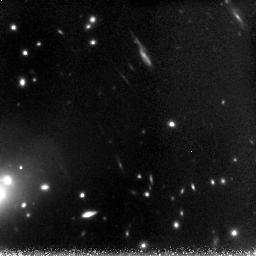
Target: AC114NICMOS. Instrument: NICMOS/NIC3. Filter: F160W. Exposure: 3.1 h. Observation ID: n8yi02010

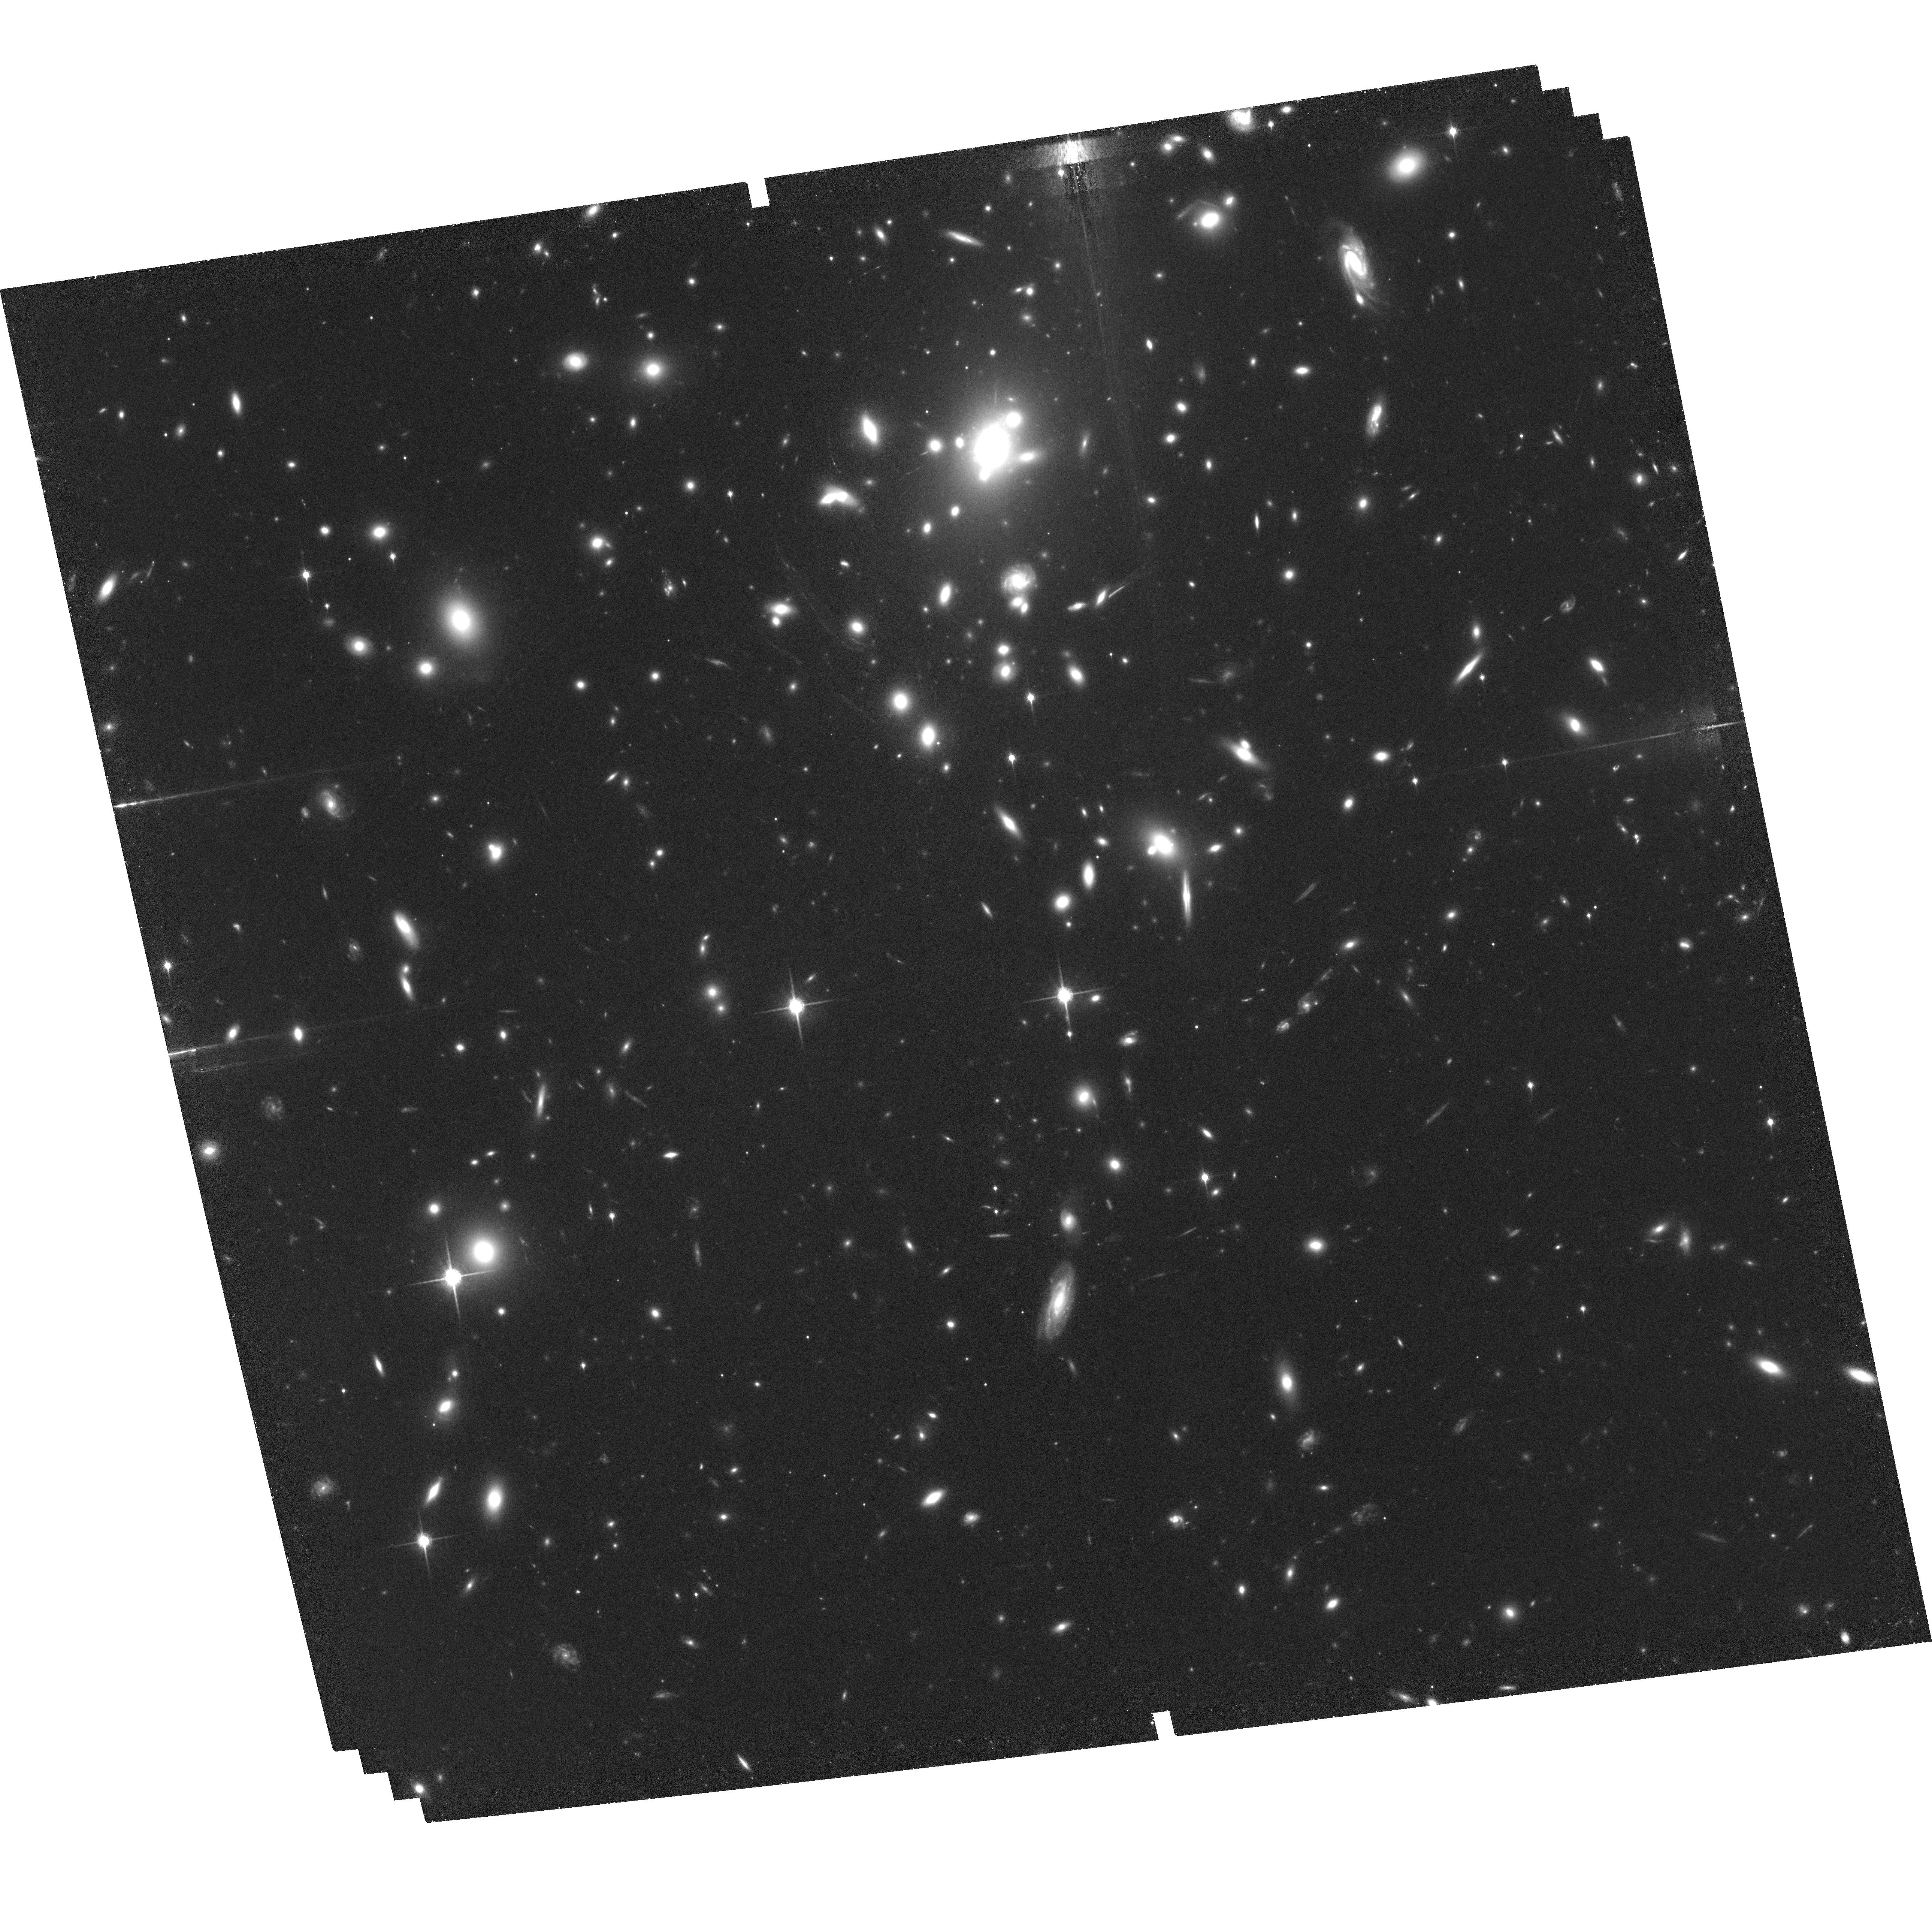
Target: A1835. Instrument: ACS/WFC. Filter: F850LP. Exposure: 2.5 h. Observation ID: hst_10154_03_acs_wfc_f850lp_j8yi03

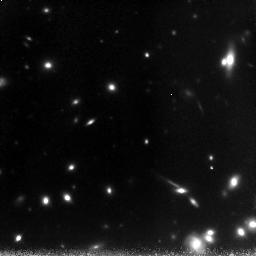
Target: A1835NICMOS. Instrument: NICMOS/NIC3. Filter: F160W. Exposure: 3.1 h. Observation ID: n8yi04010

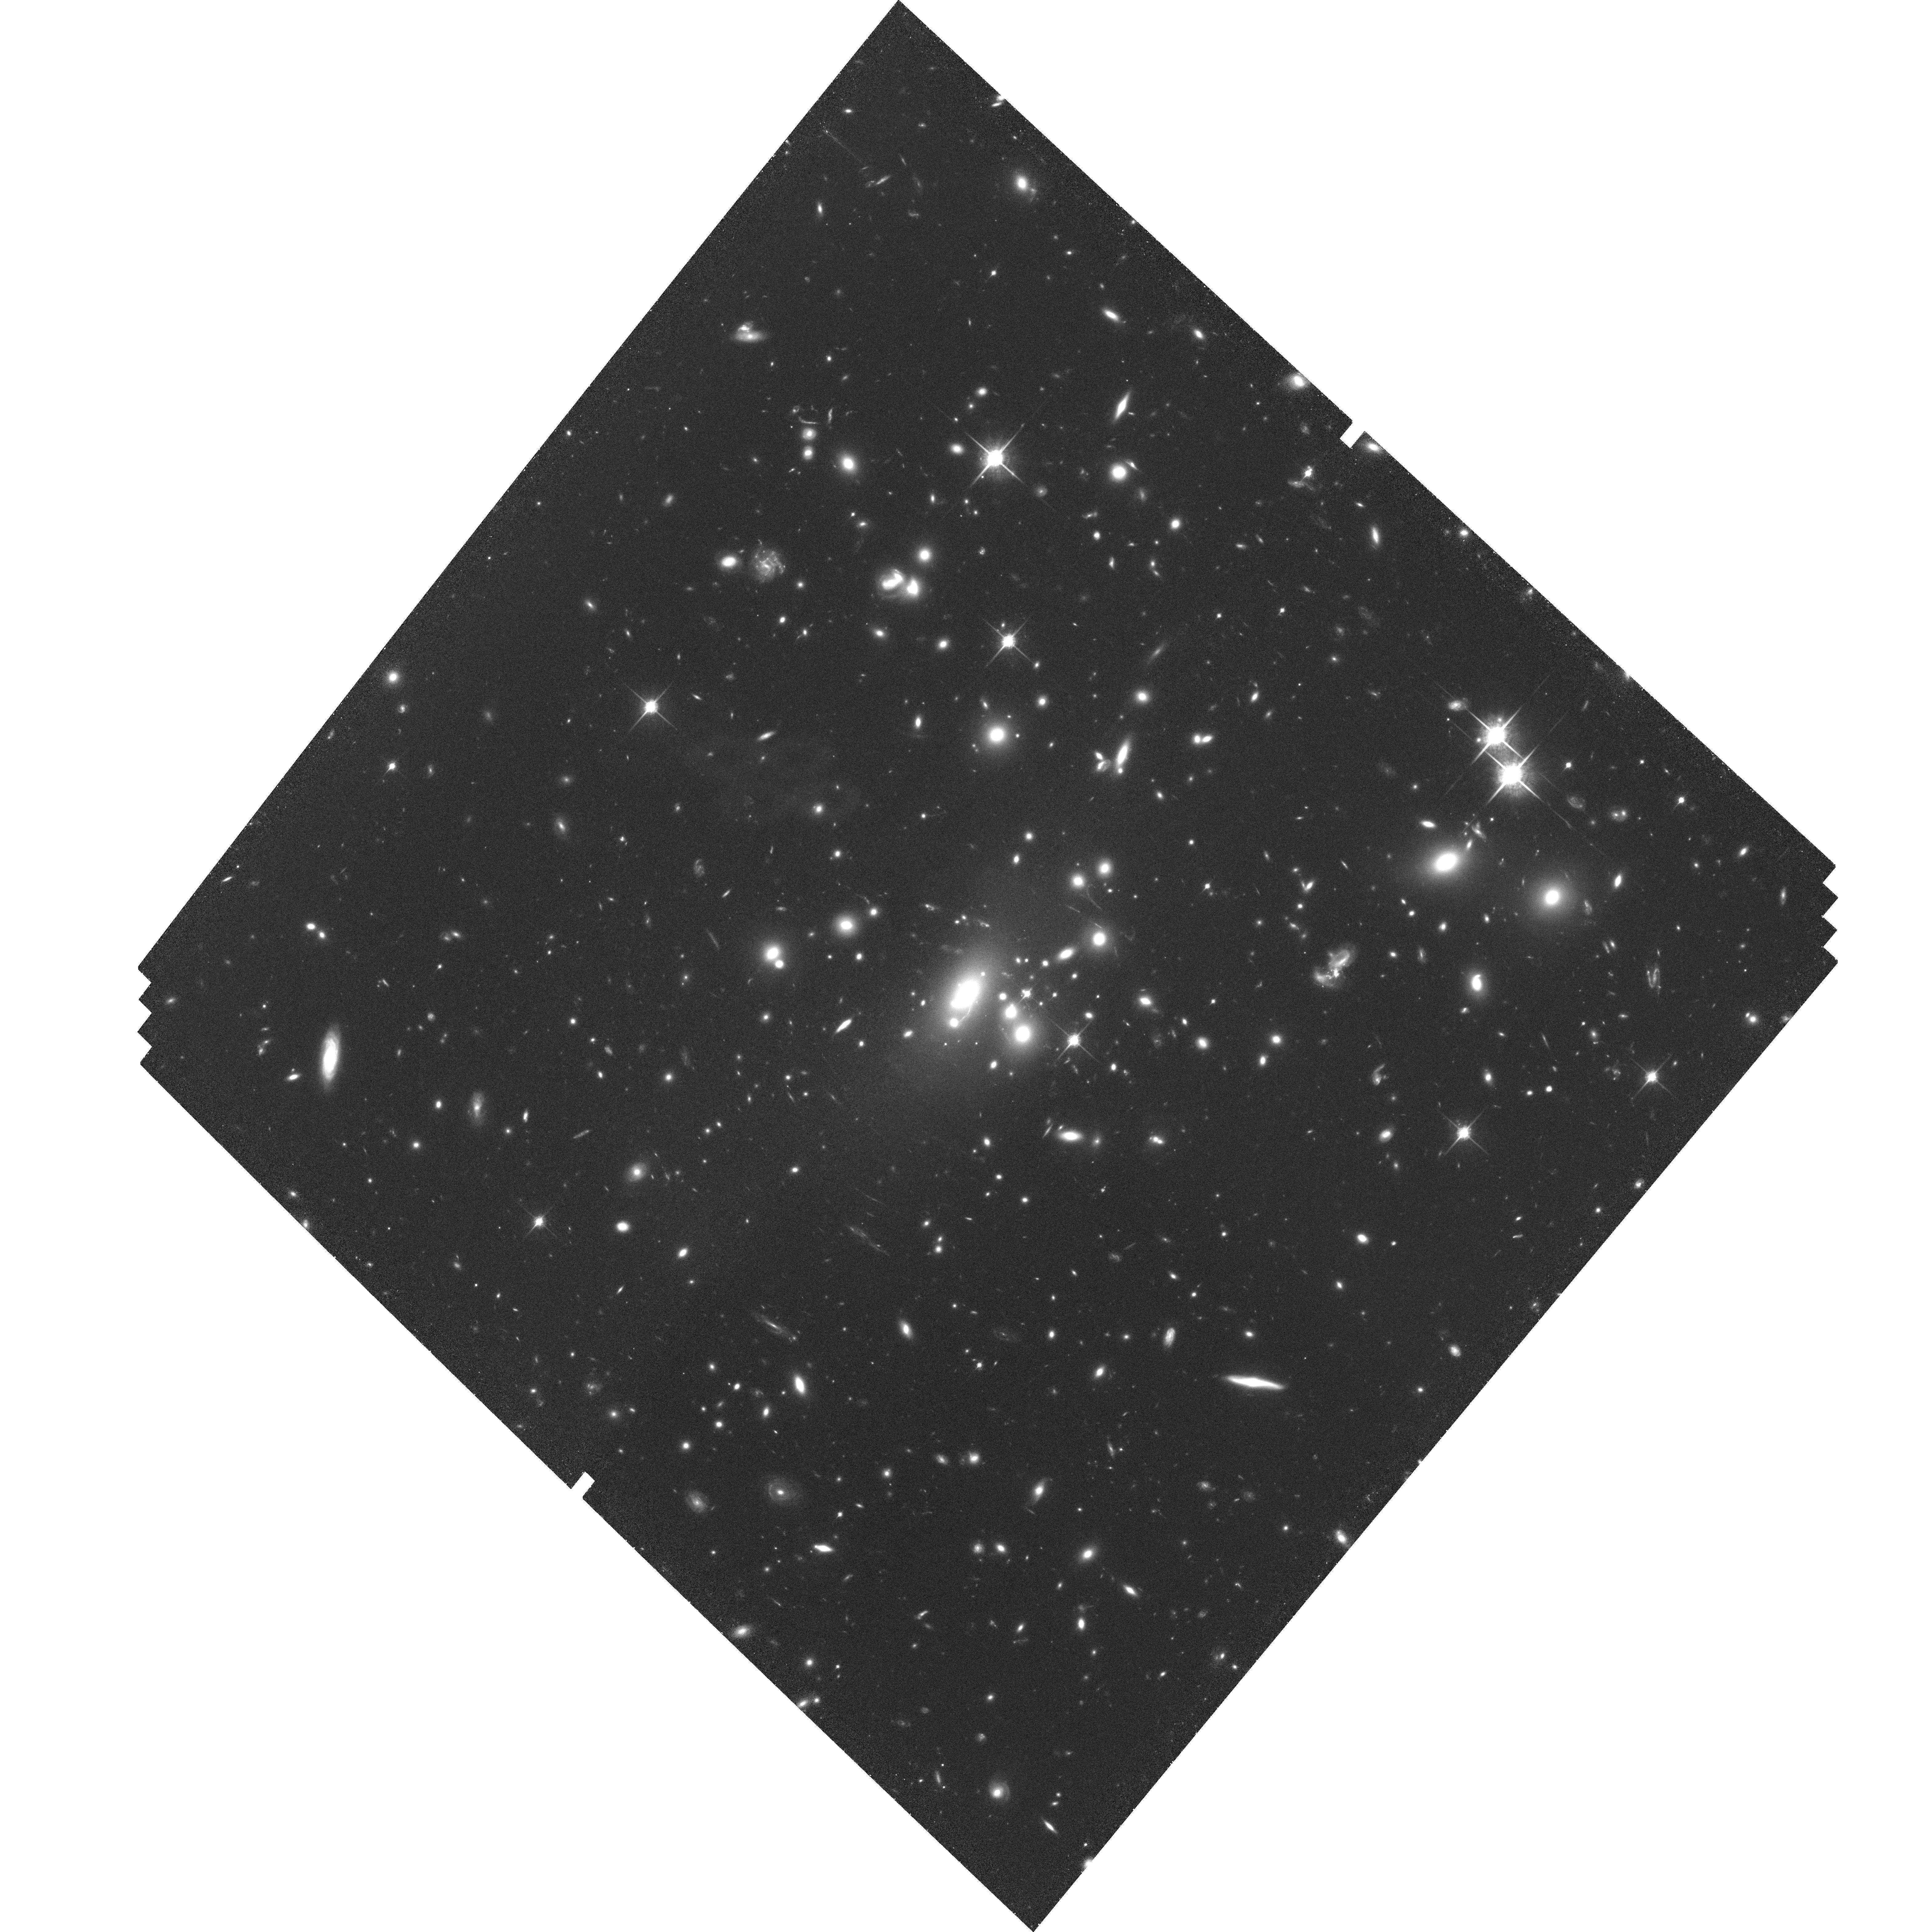
Target: AC114. Instrument: ACS/WFC. Filter: F850LP. Exposure: 2.6 h. Observation ID: hst_10154_01_acs_wfc_f850lp_j8yi01

Morphology of z ~ 7-10 galaxies viewed through gravitational telescopes (PI: Pello, Roser)

The aim of these observations is to obtain deep z/ACS and H/NICMOS images in the core of two lensing clusters, A1835 and AC114, where a few z ~ 7-10 galaxy candidates have been selected from our ultra-deep JHK imaging program with Isaac/VLT. Spectroscopic observations have allowed to confirm 2 of these candidates thanks to the detection of faint emission lines identified as Lyman alpha at z=7.2 and 10. Our HST project is focused on two main goals: (1) the morphological confirmation of galaxy candidates lying near critical lines, and (2) the determination of the physical scales involved in star-forming regions at z ~ 7-10. These goals should have important implications on our present knowledge of the galaxy formation process in the early Universe.